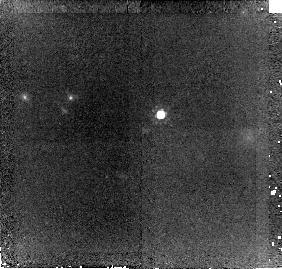
Target: SDSSJ144424.55+013457.0. Instrument: NICMOS/NIC2. Filter: F160W. Exposure: 43 min. Observation ID: n90211010

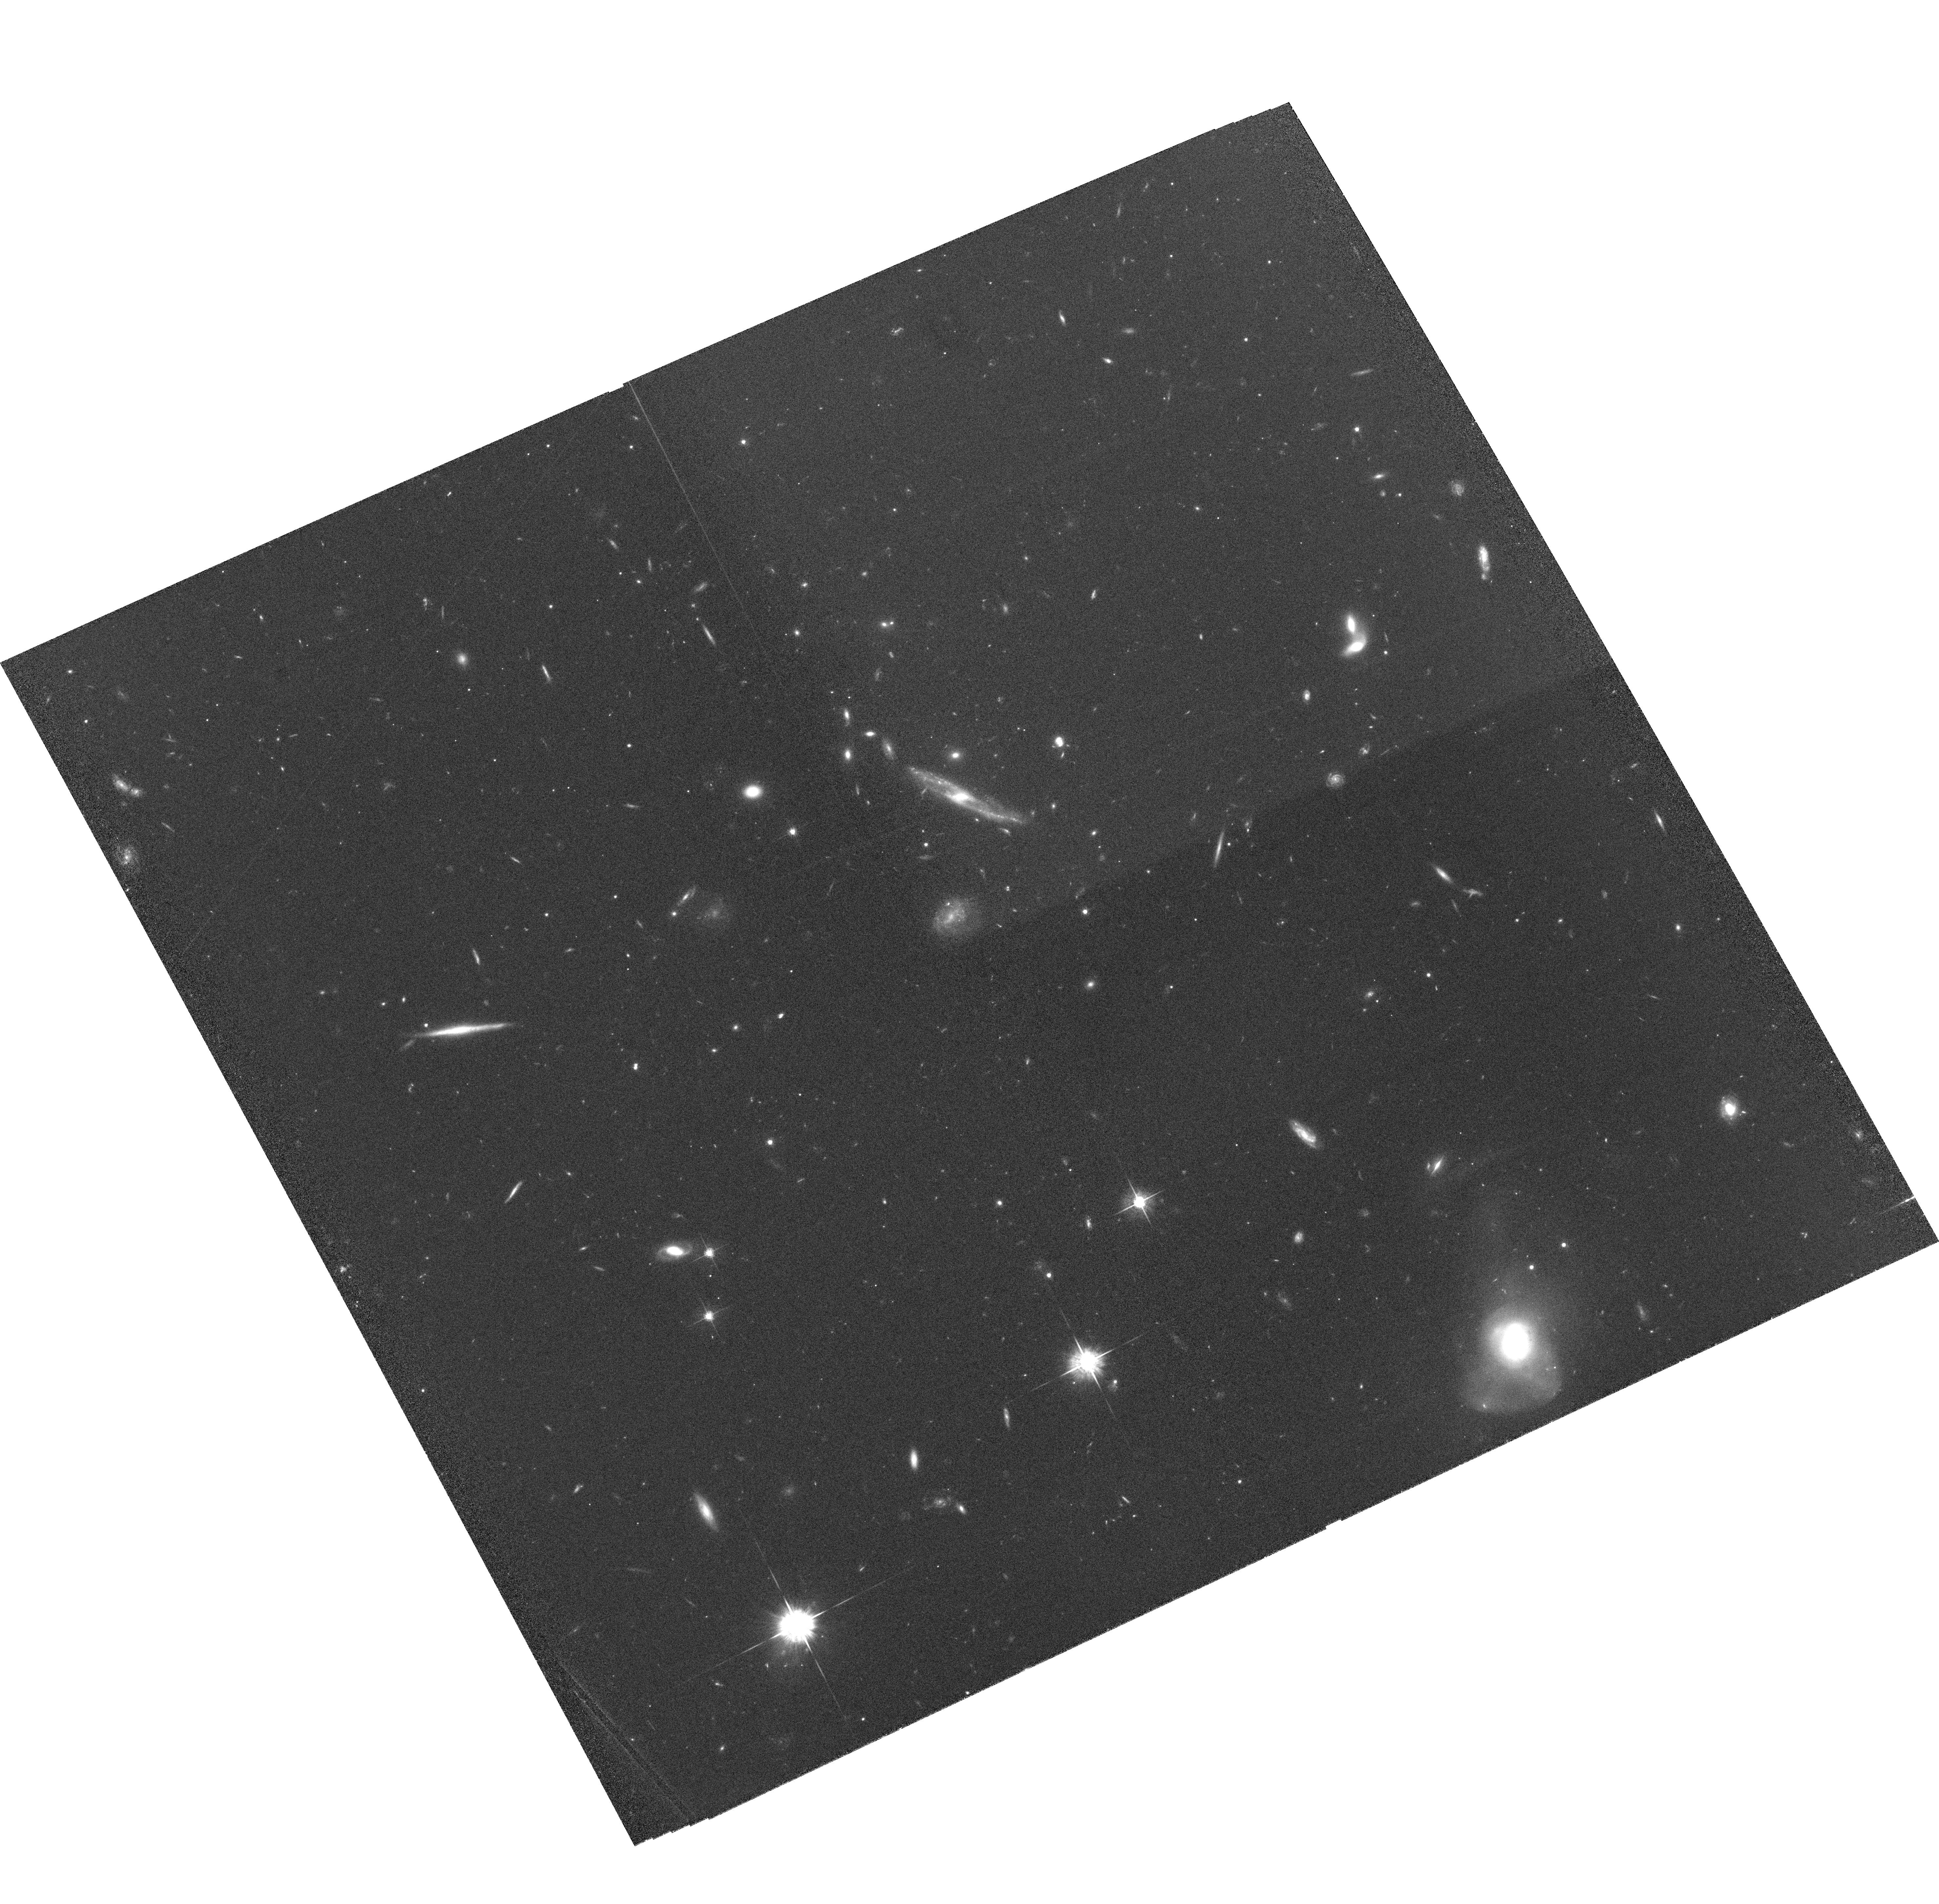
Target: SDSSJ143223.10-000116.4. Instrument: ACS/WFC. Filter: F625W. Exposure: 1.1 h. Observation ID: hst_10181_04_acs_wfc_f625w_j90204

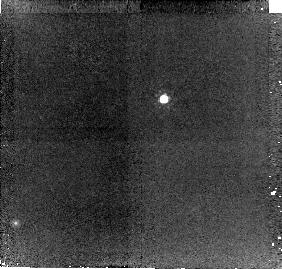
Target: SDSSJ024343.77-082109.9. Instrument: NICMOS/NIC2. Filter: F160W. Exposure: 43 min. Observation ID: n90207010

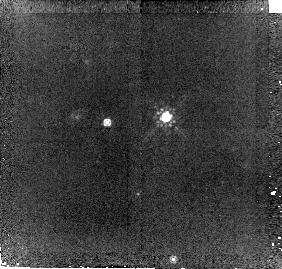
Target: SDSSJ155359.96+005641.3. Instrument: NICMOS/NIC2. Filter: F160W. Exposure: 43 min. Observation ID: n90212010

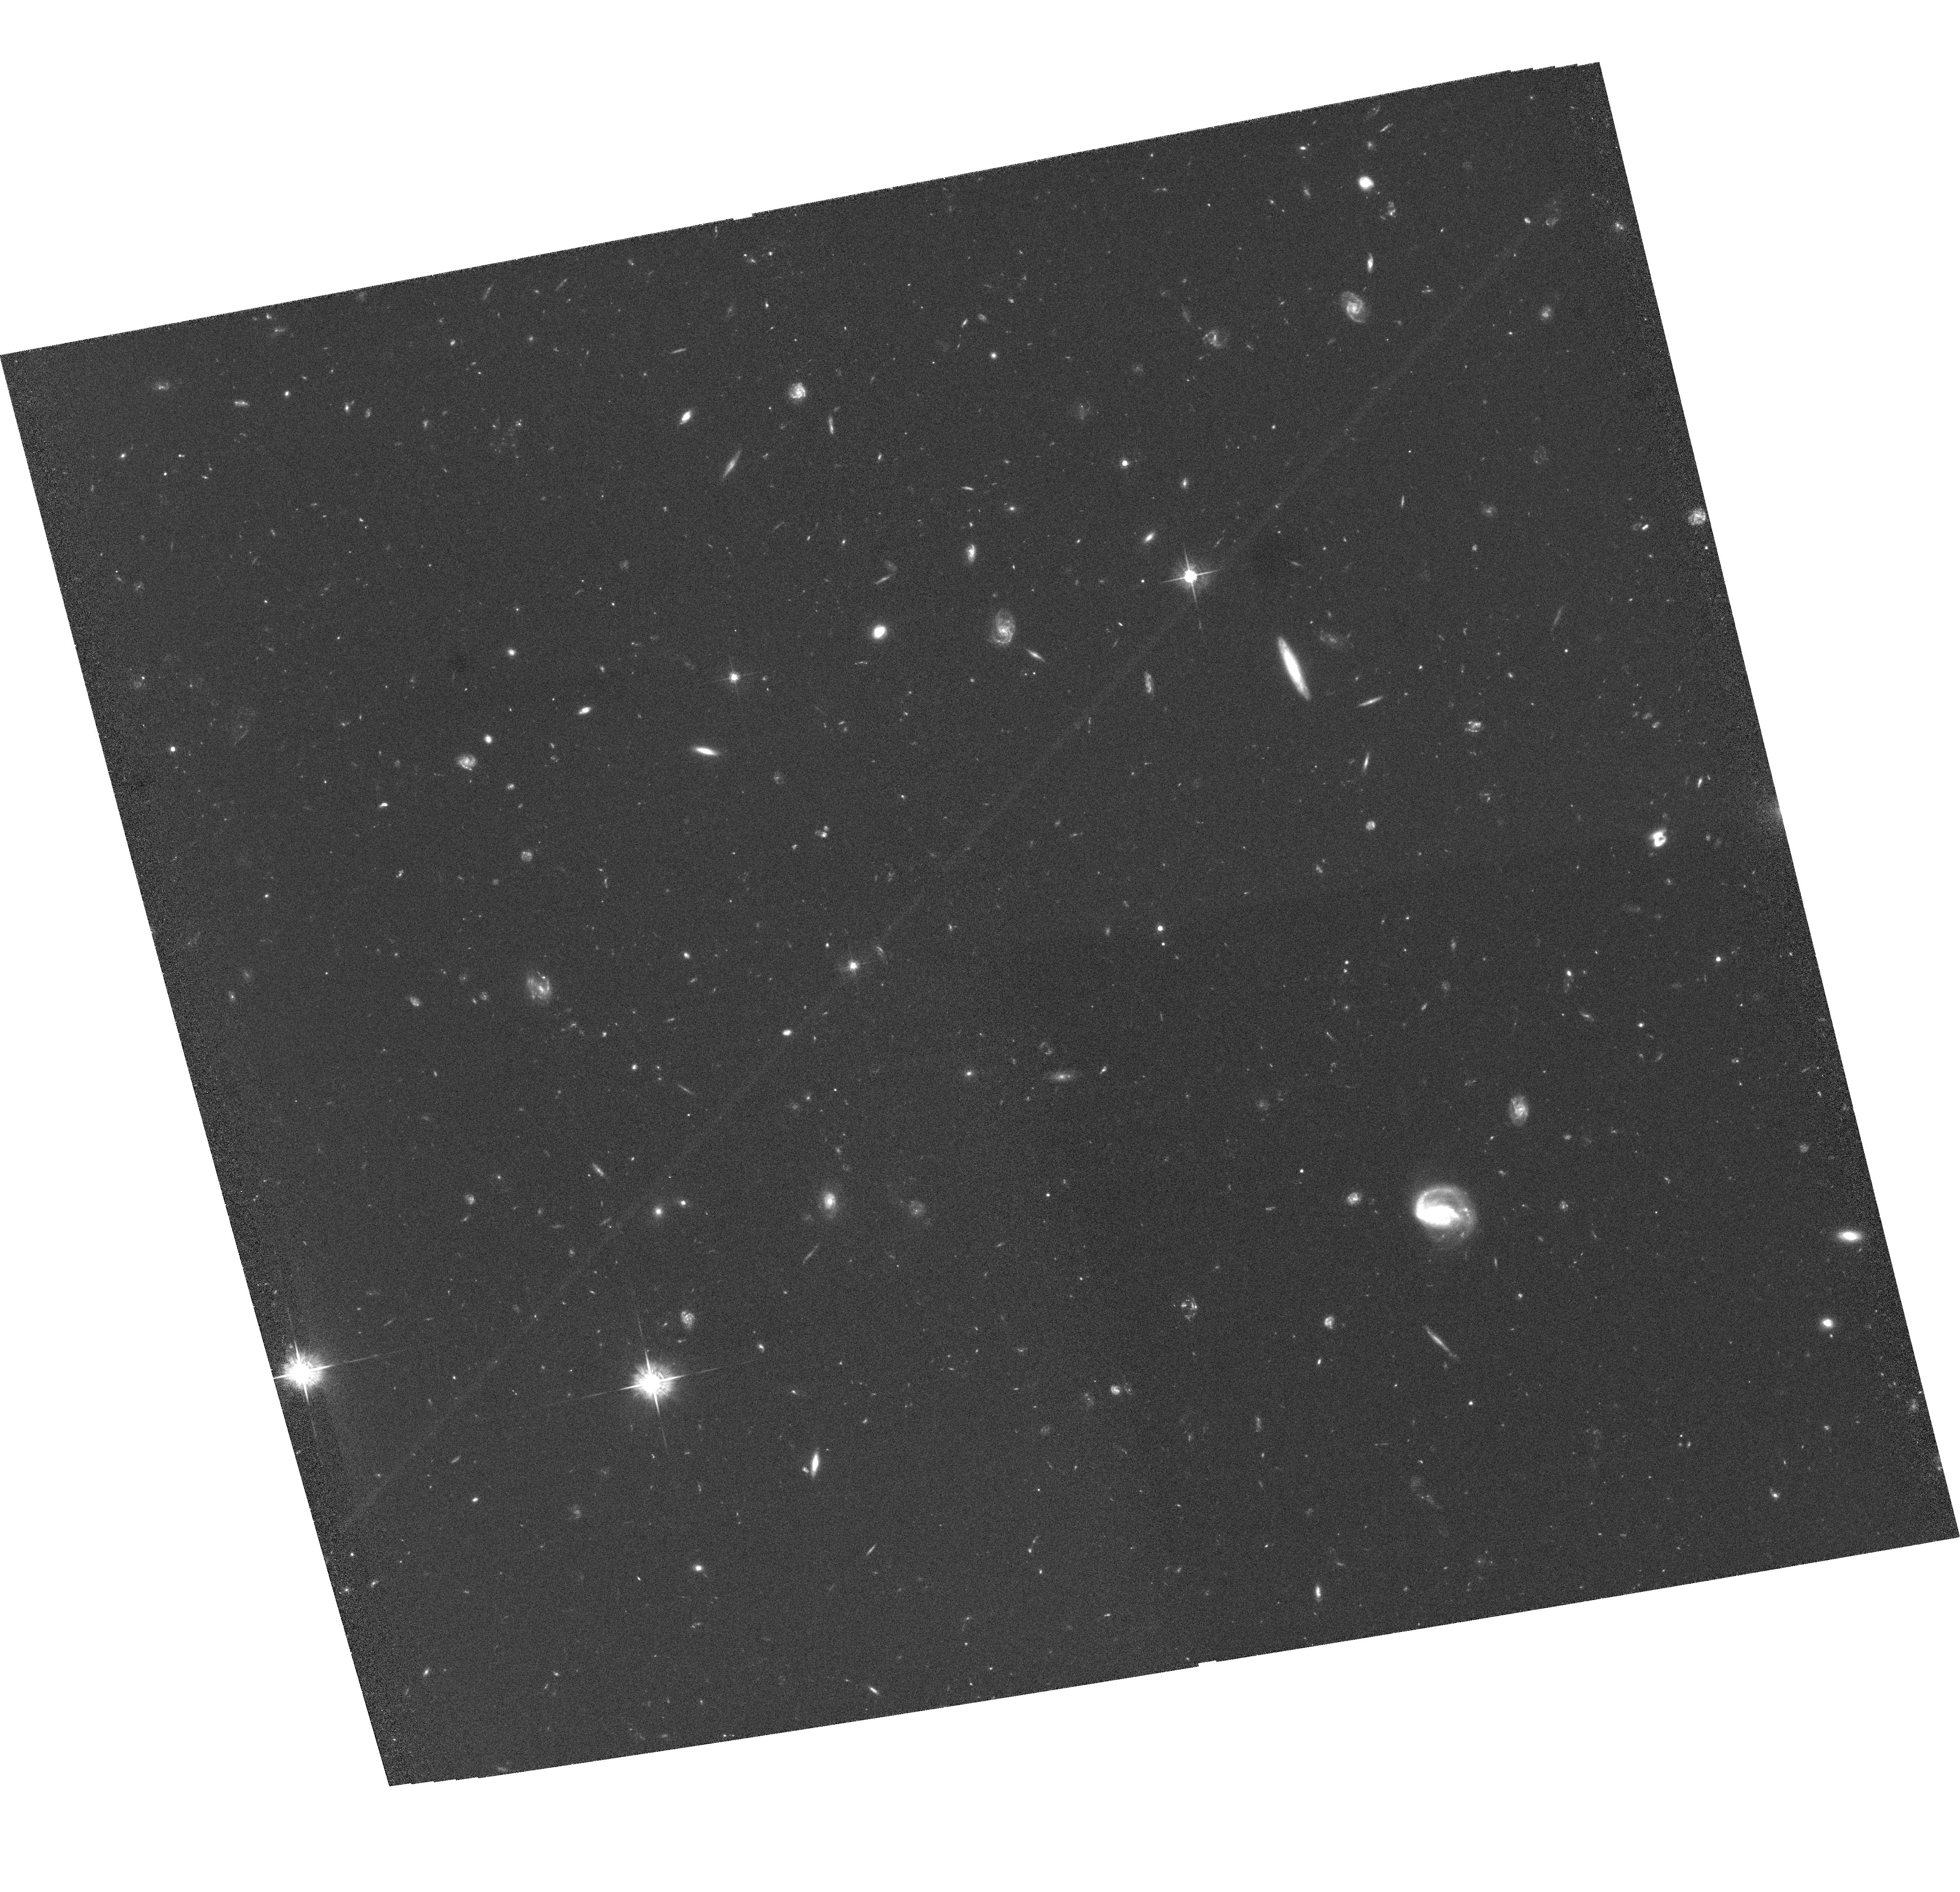
Target: SDSSJ134026.44+634433.2. Instrument: ACS/WFC. Filter: F625W. Exposure: 1.3 h. Observation ID: hst_10181_03_acs_wfc_f625w_j90203

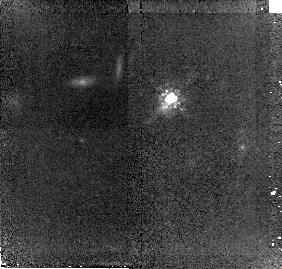
Target: SDSSJ114756.00-025023.5. Instrument: NICMOS/NIC2. Filter: F160W. Exposure: 43 min. Observation ID: n90208010

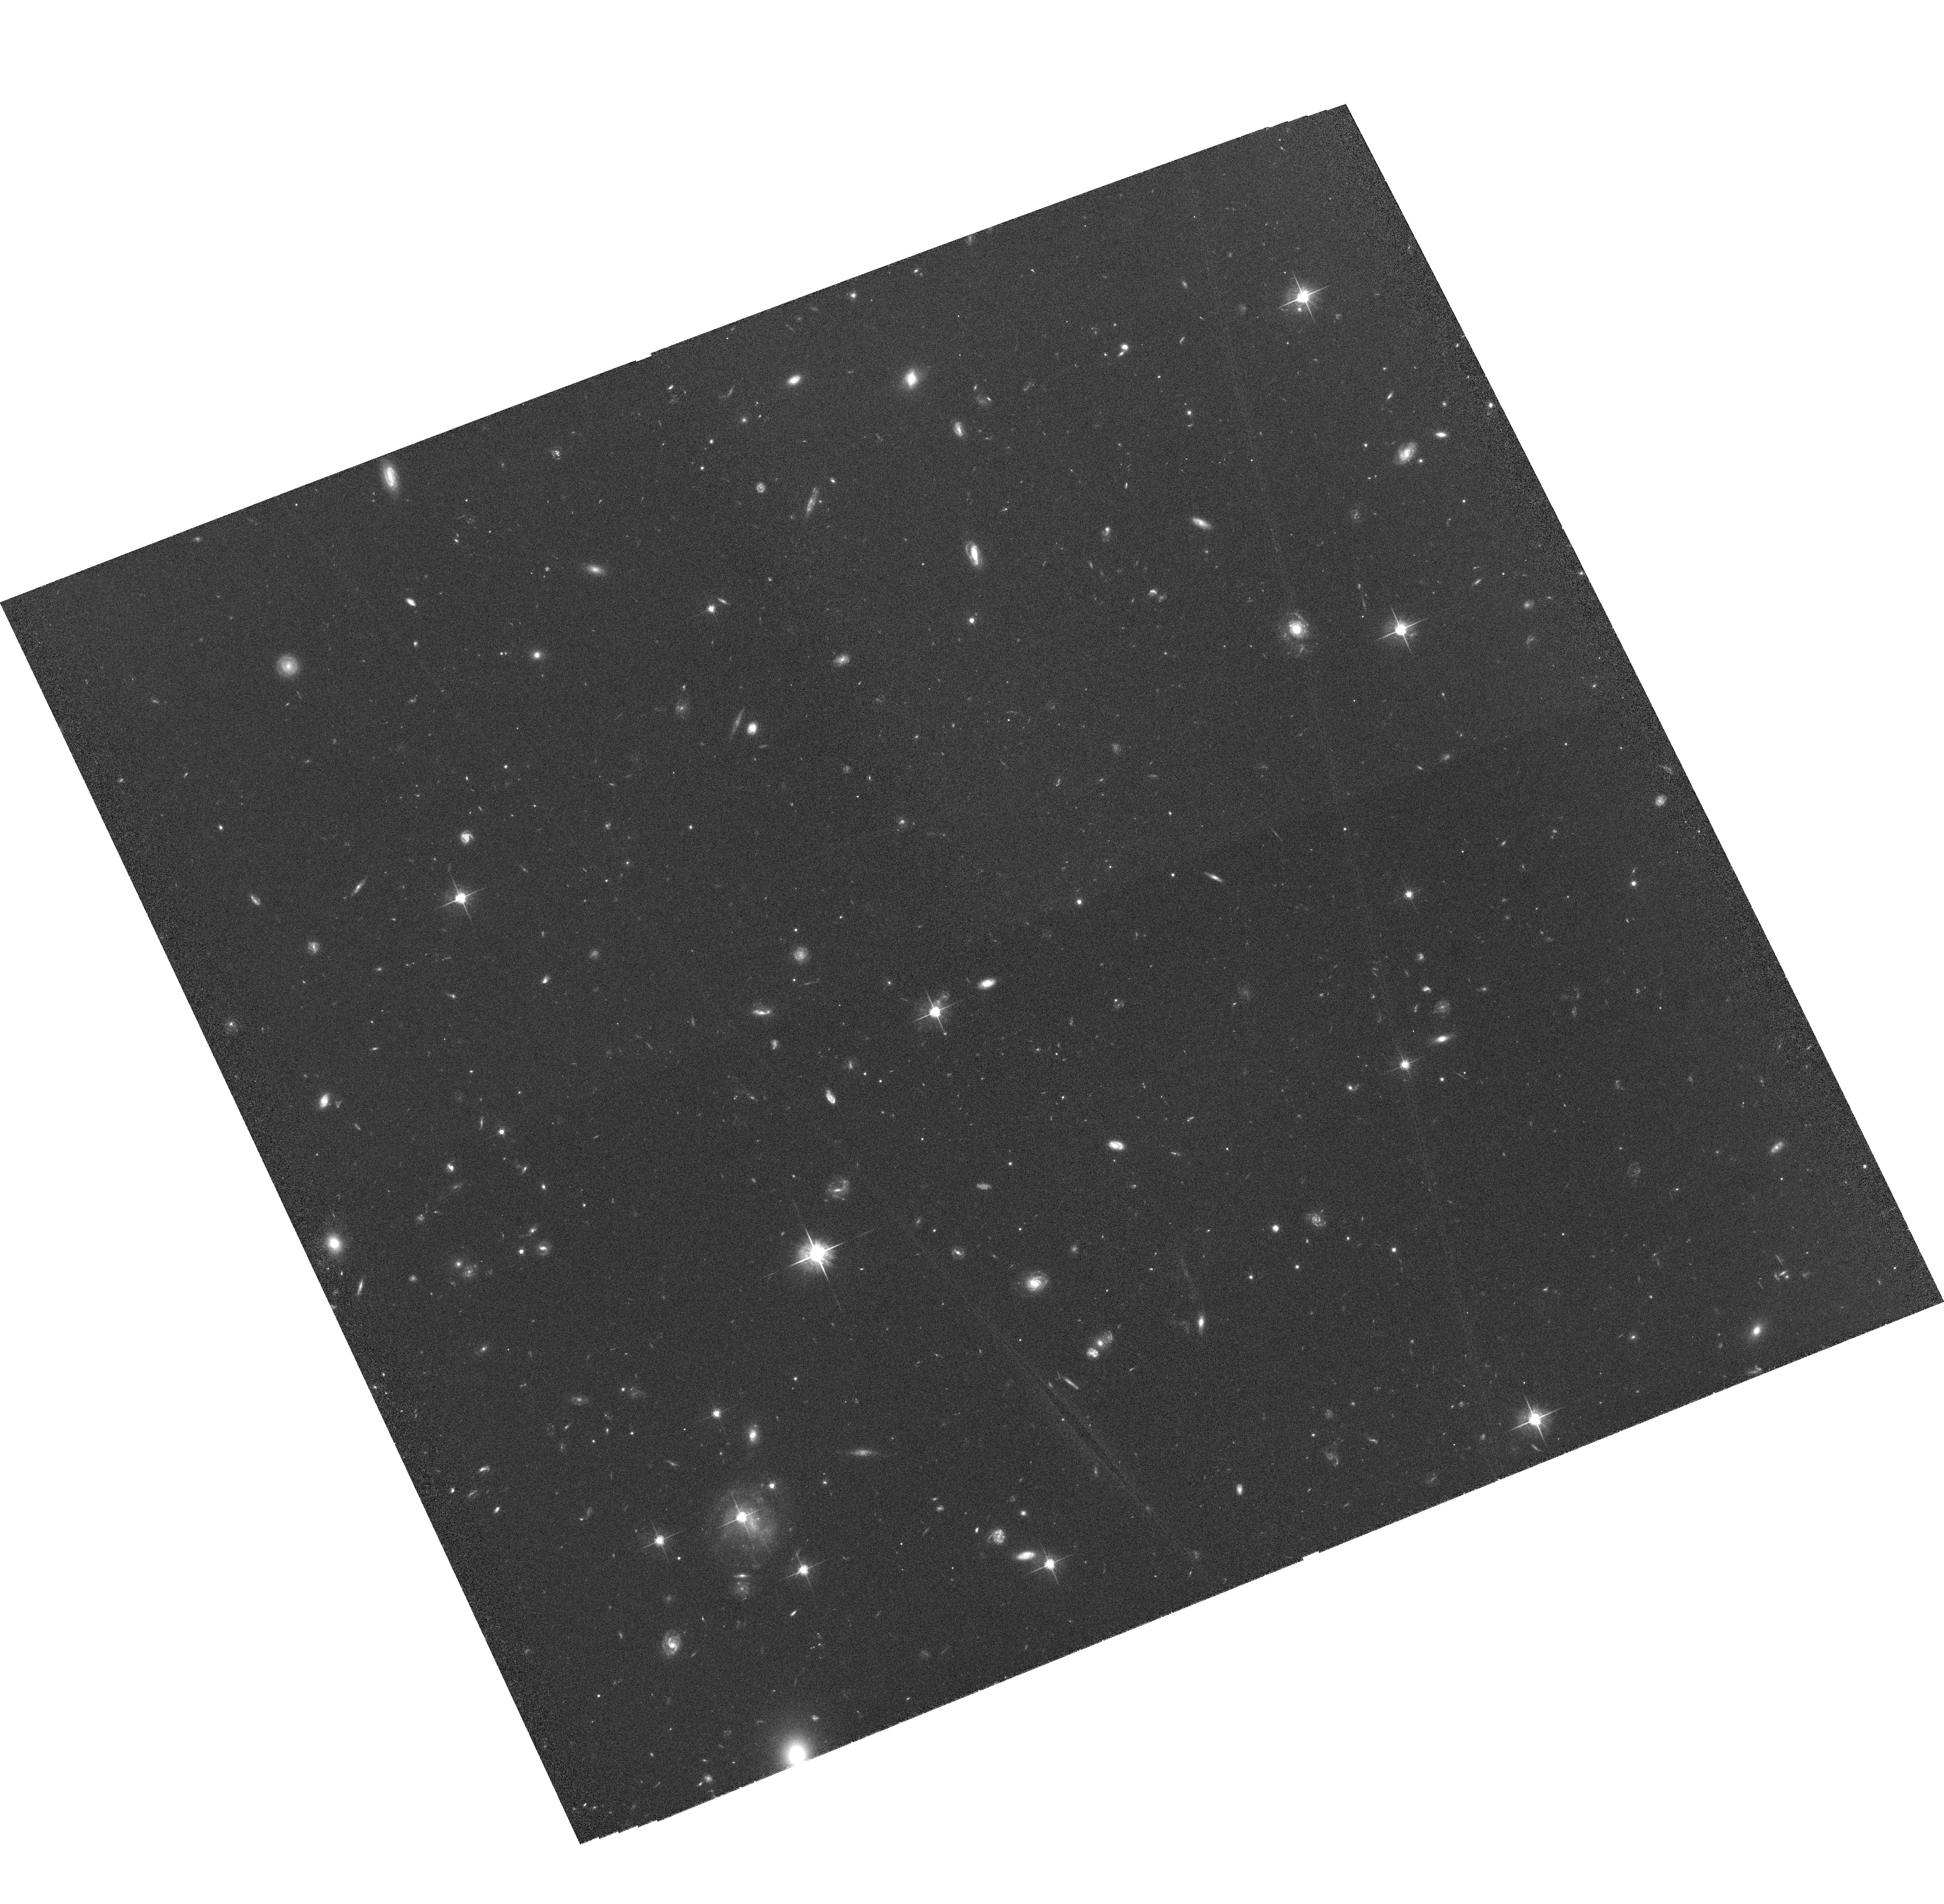
Target: SDSSJ144424.55+013457.0. Instrument: ACS/WFC. Filter: F625W. Exposure: 1.2 h. Observation ID: hst_10181_05_acs_wfc_f625w_j90205

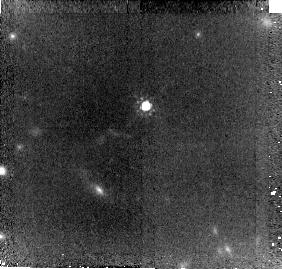
Target: SDSSJ143223.10-000116.4. Instrument: NICMOS/NIC2. Filter: F160W. Exposure: 43 min. Observation ID: n90210010

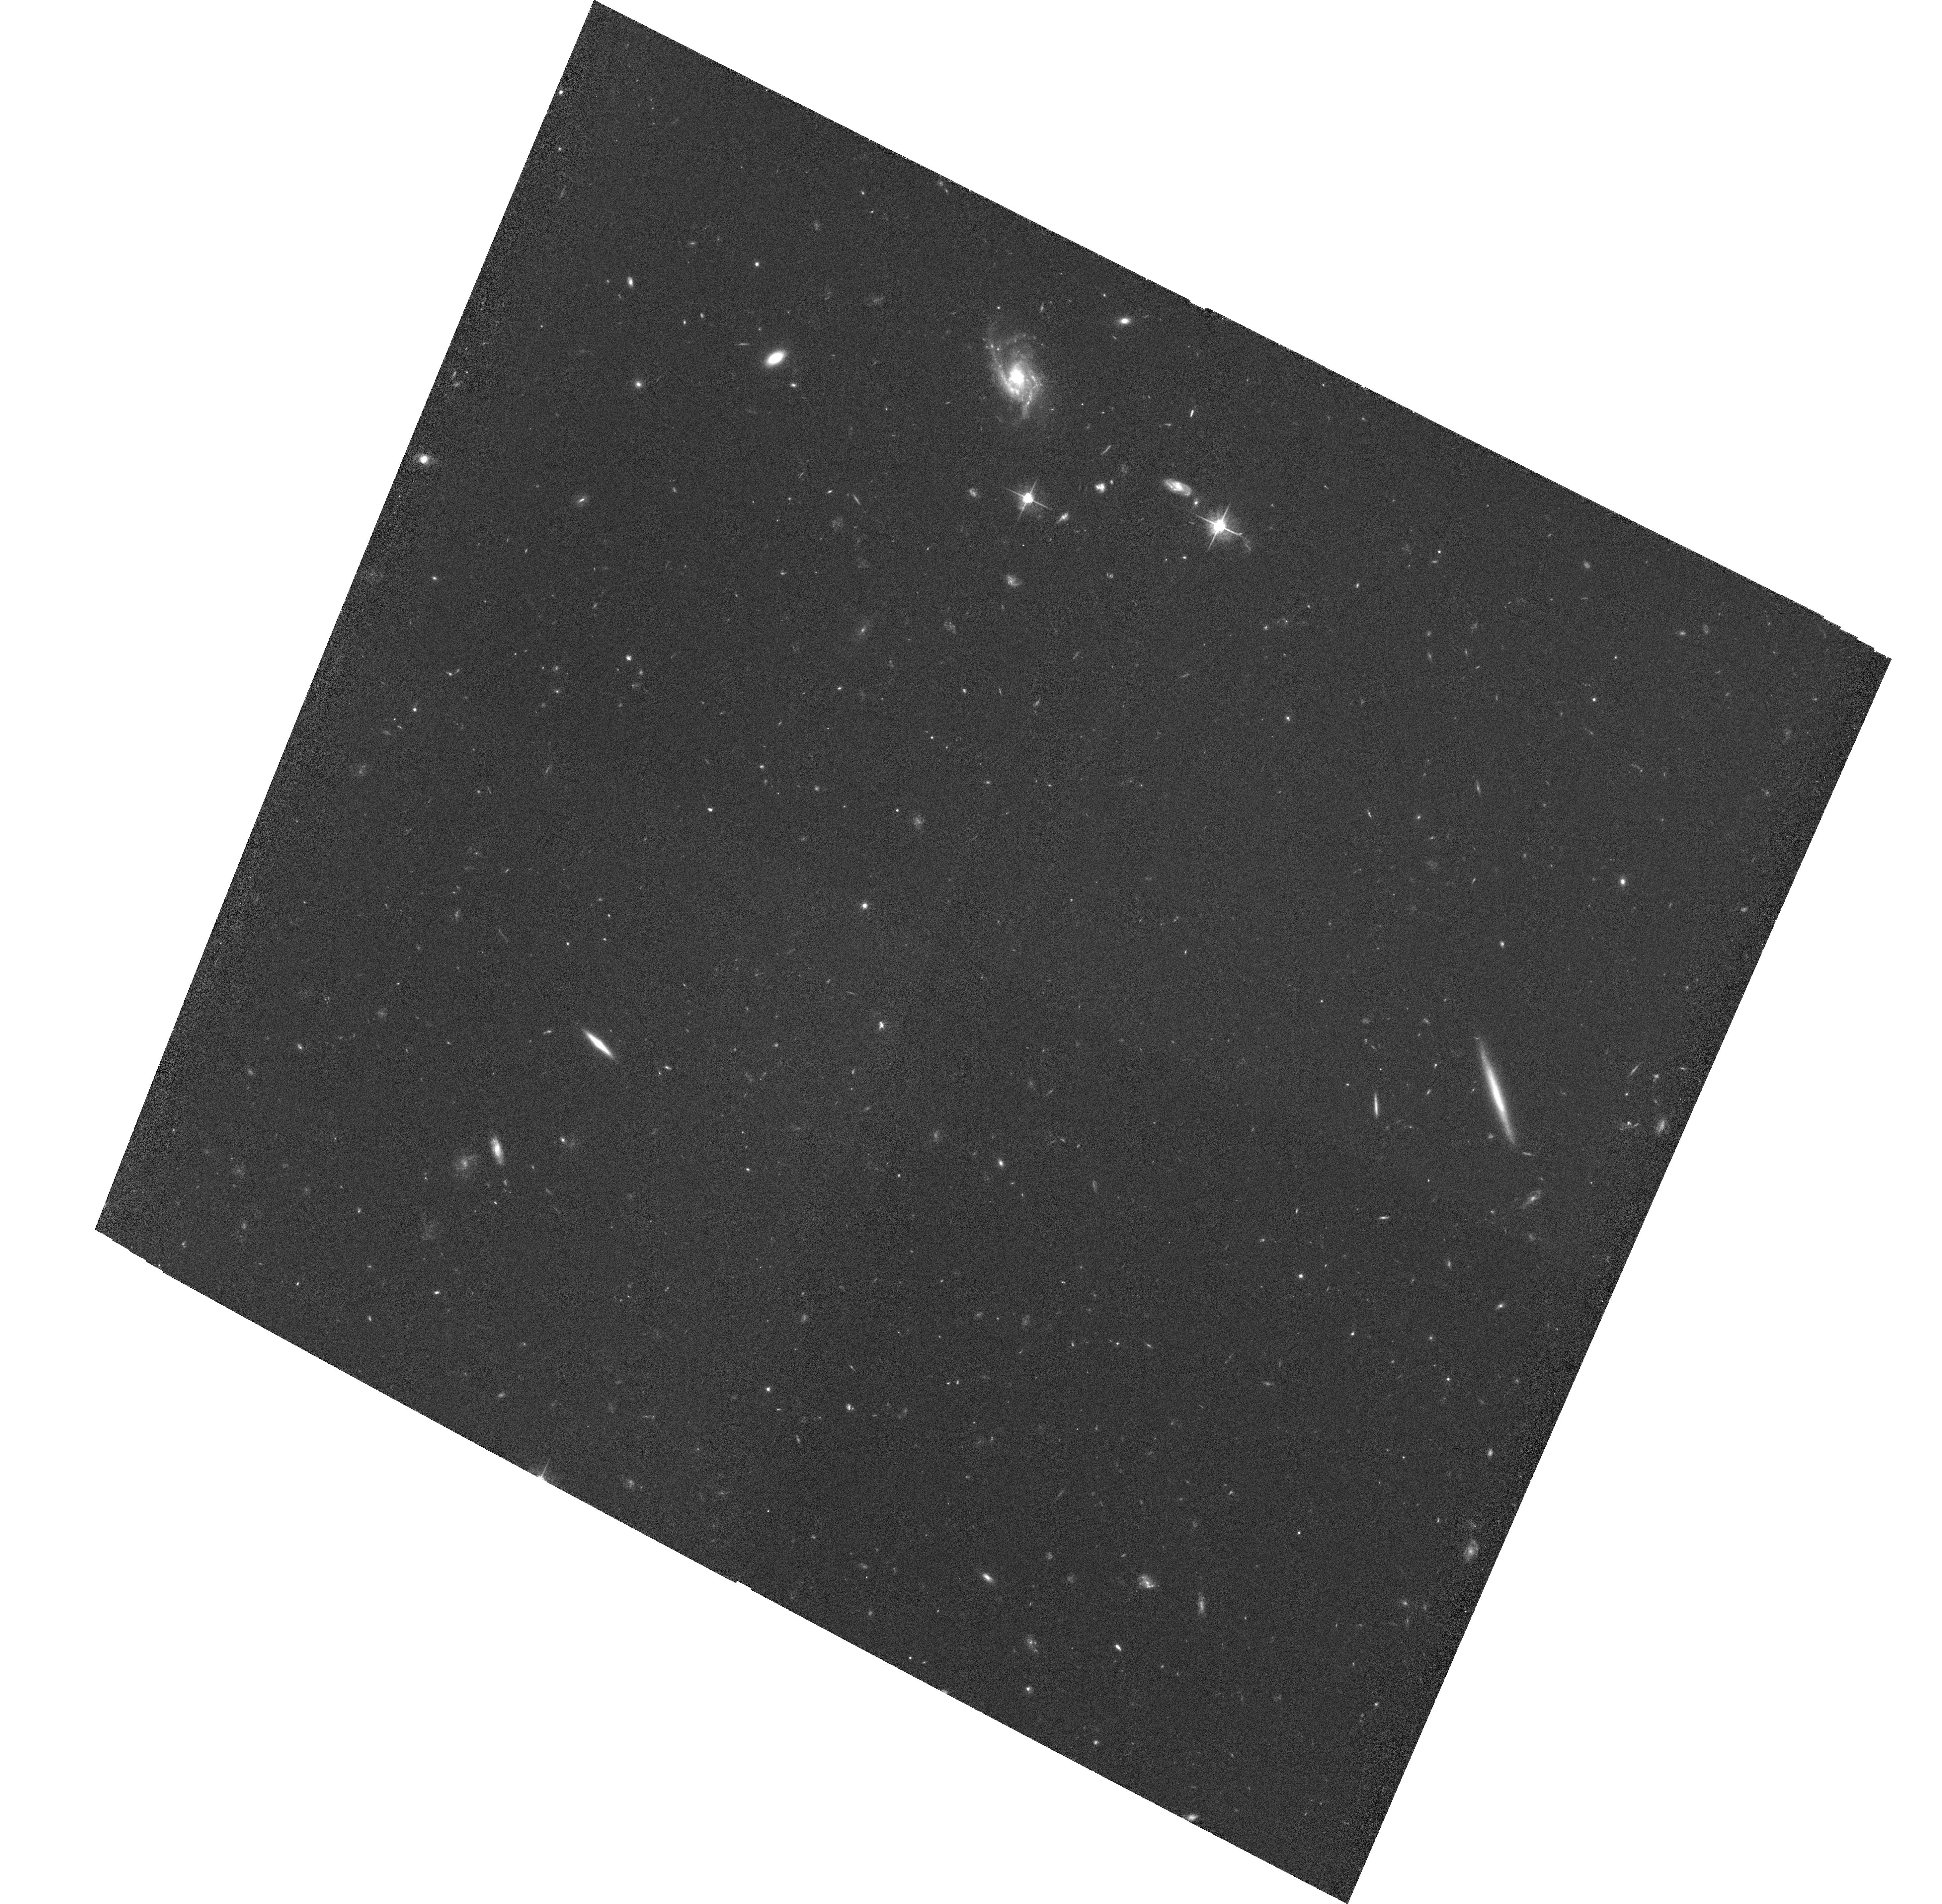
Target: SDSSJ024343.77-082109.9. Instrument: ACS/WFC. Filter: F625W. Exposure: 1.2 h. Observation ID: hst_10181_01_acs_wfc_f625w_j90201

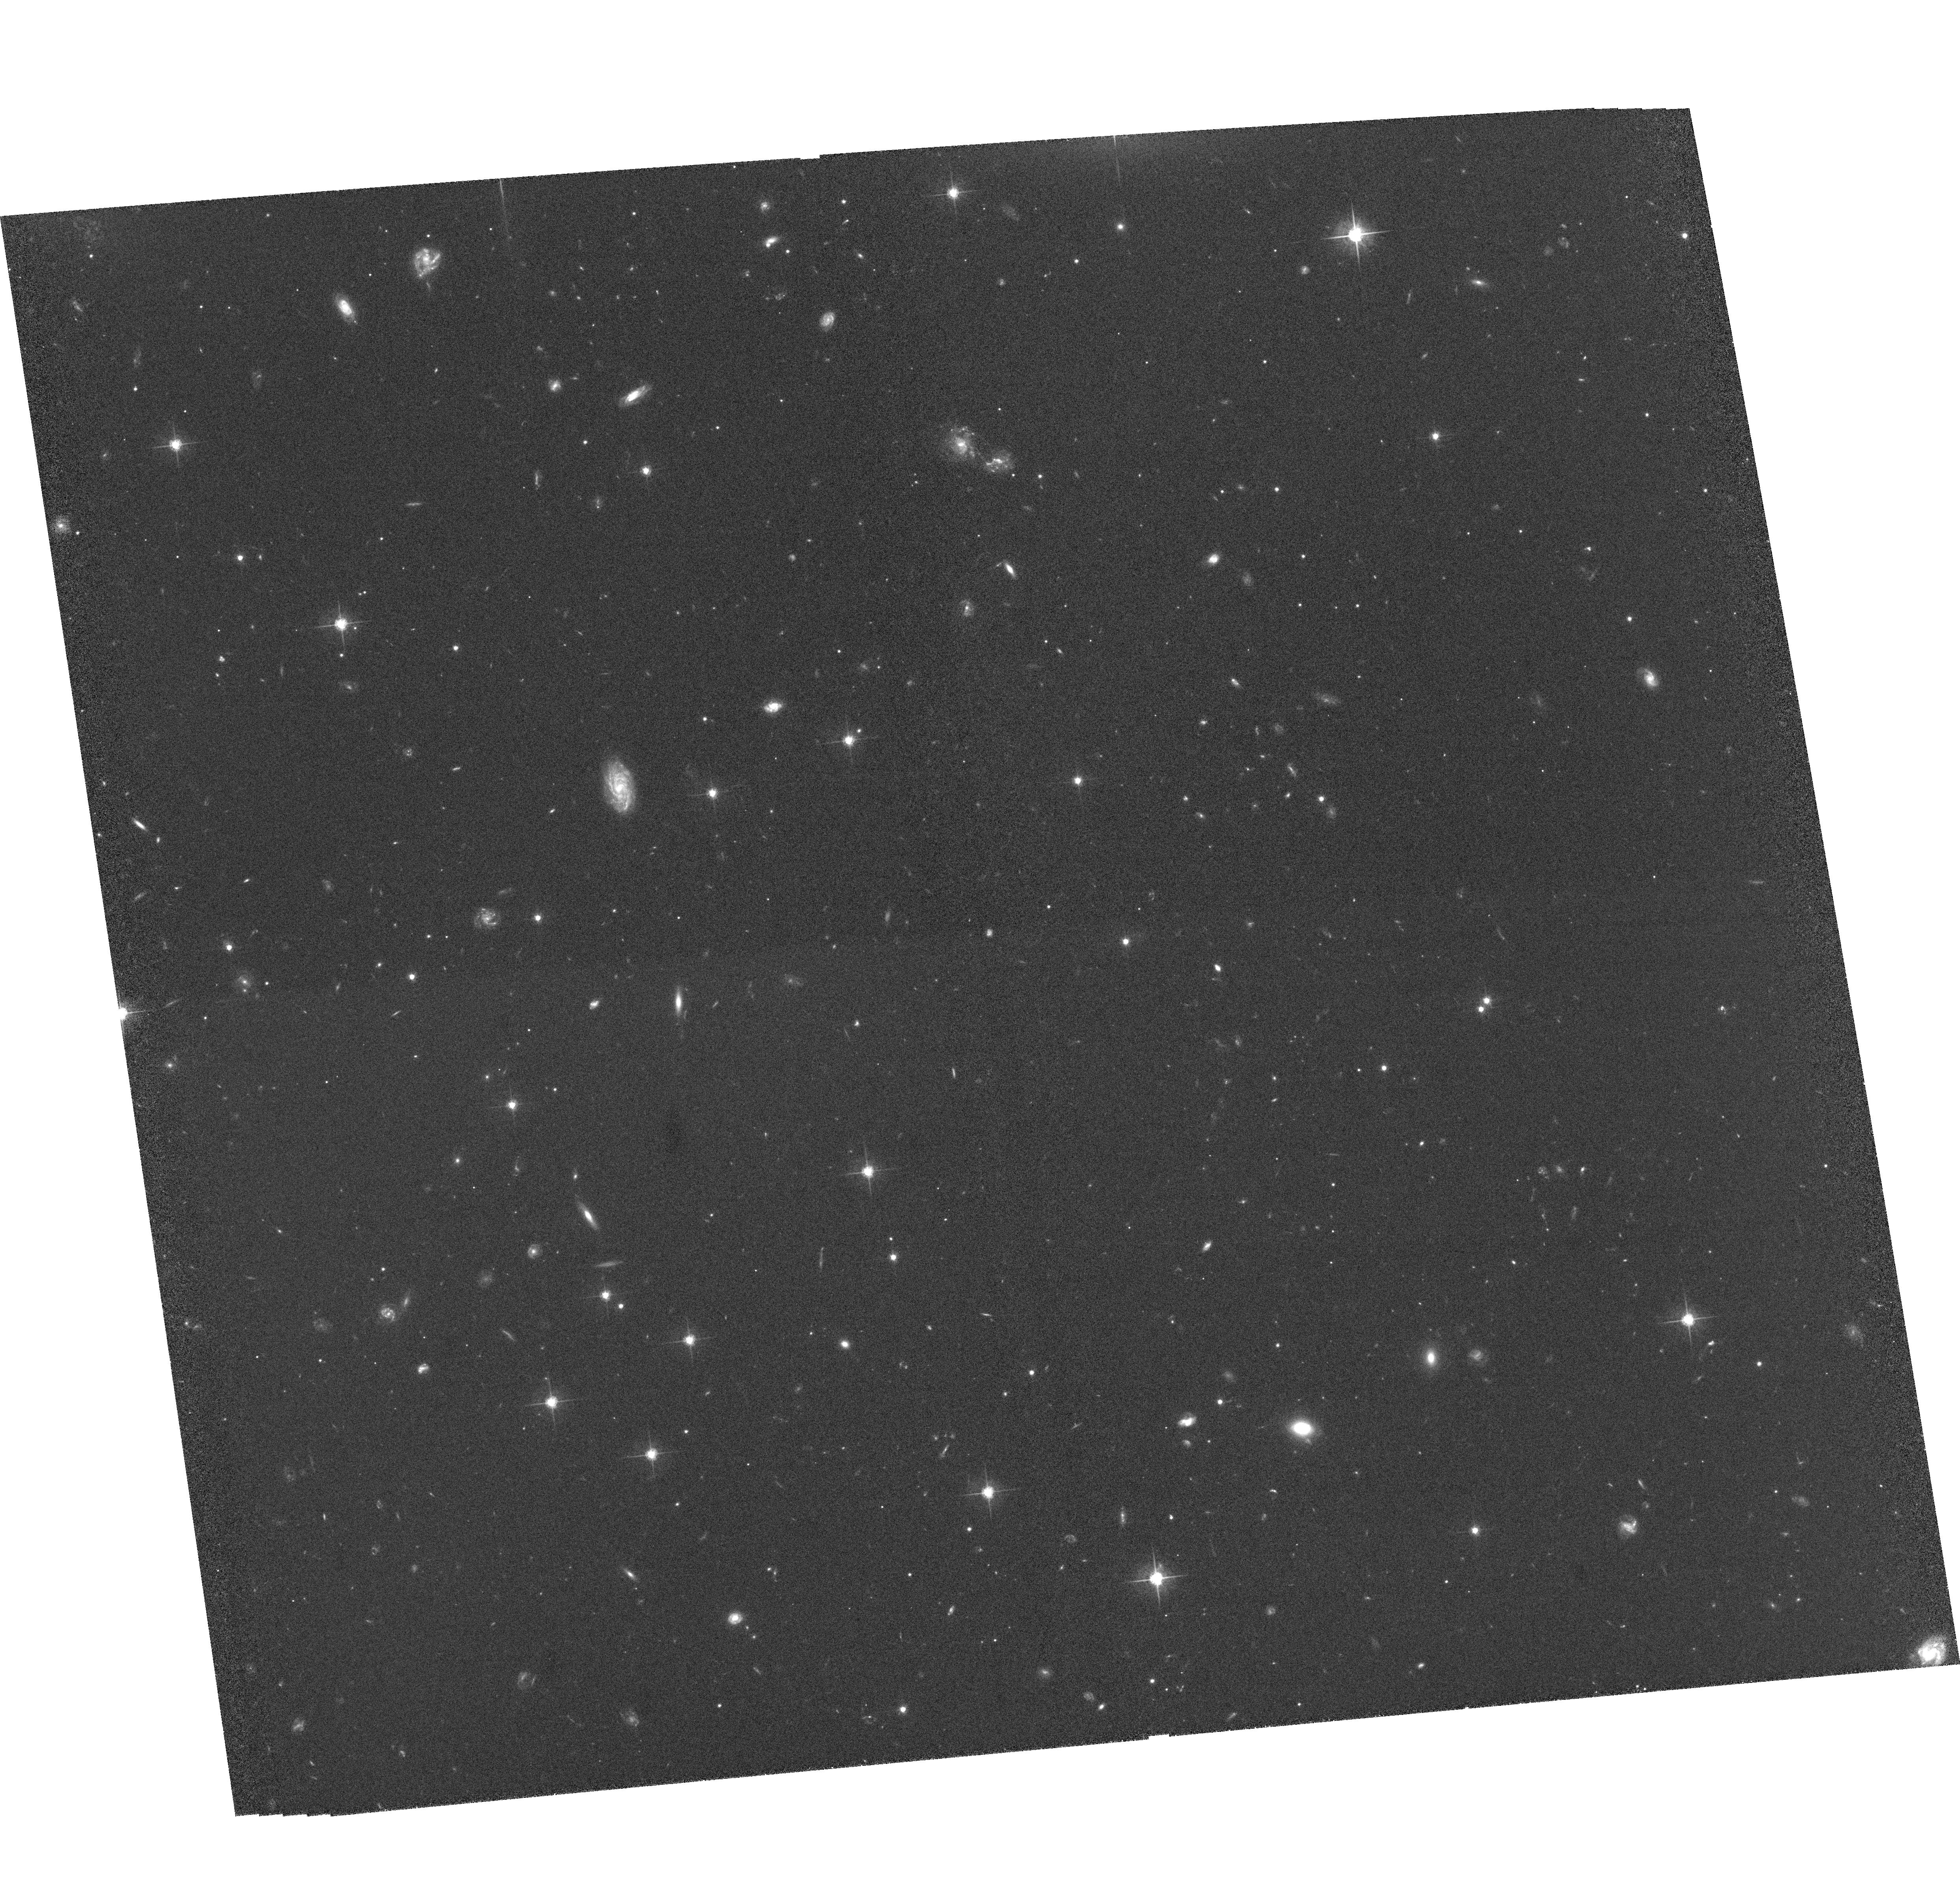
Target: SDSSJ155359.96+005641.3. Instrument: ACS/WFC. Filter: F625W. Exposure: 1.2 h. Observation ID: hst_10181_06_acs_wfc_f625w_j90206

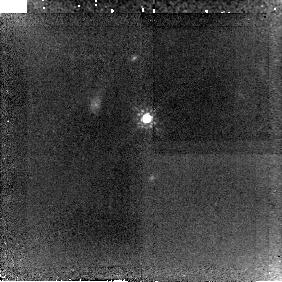
Target: SDSSJ134026.44+634433.2. Instrument: NICMOS/NIC2. Filter: F160W. Exposure: 45 min. Observation ID: n90209010

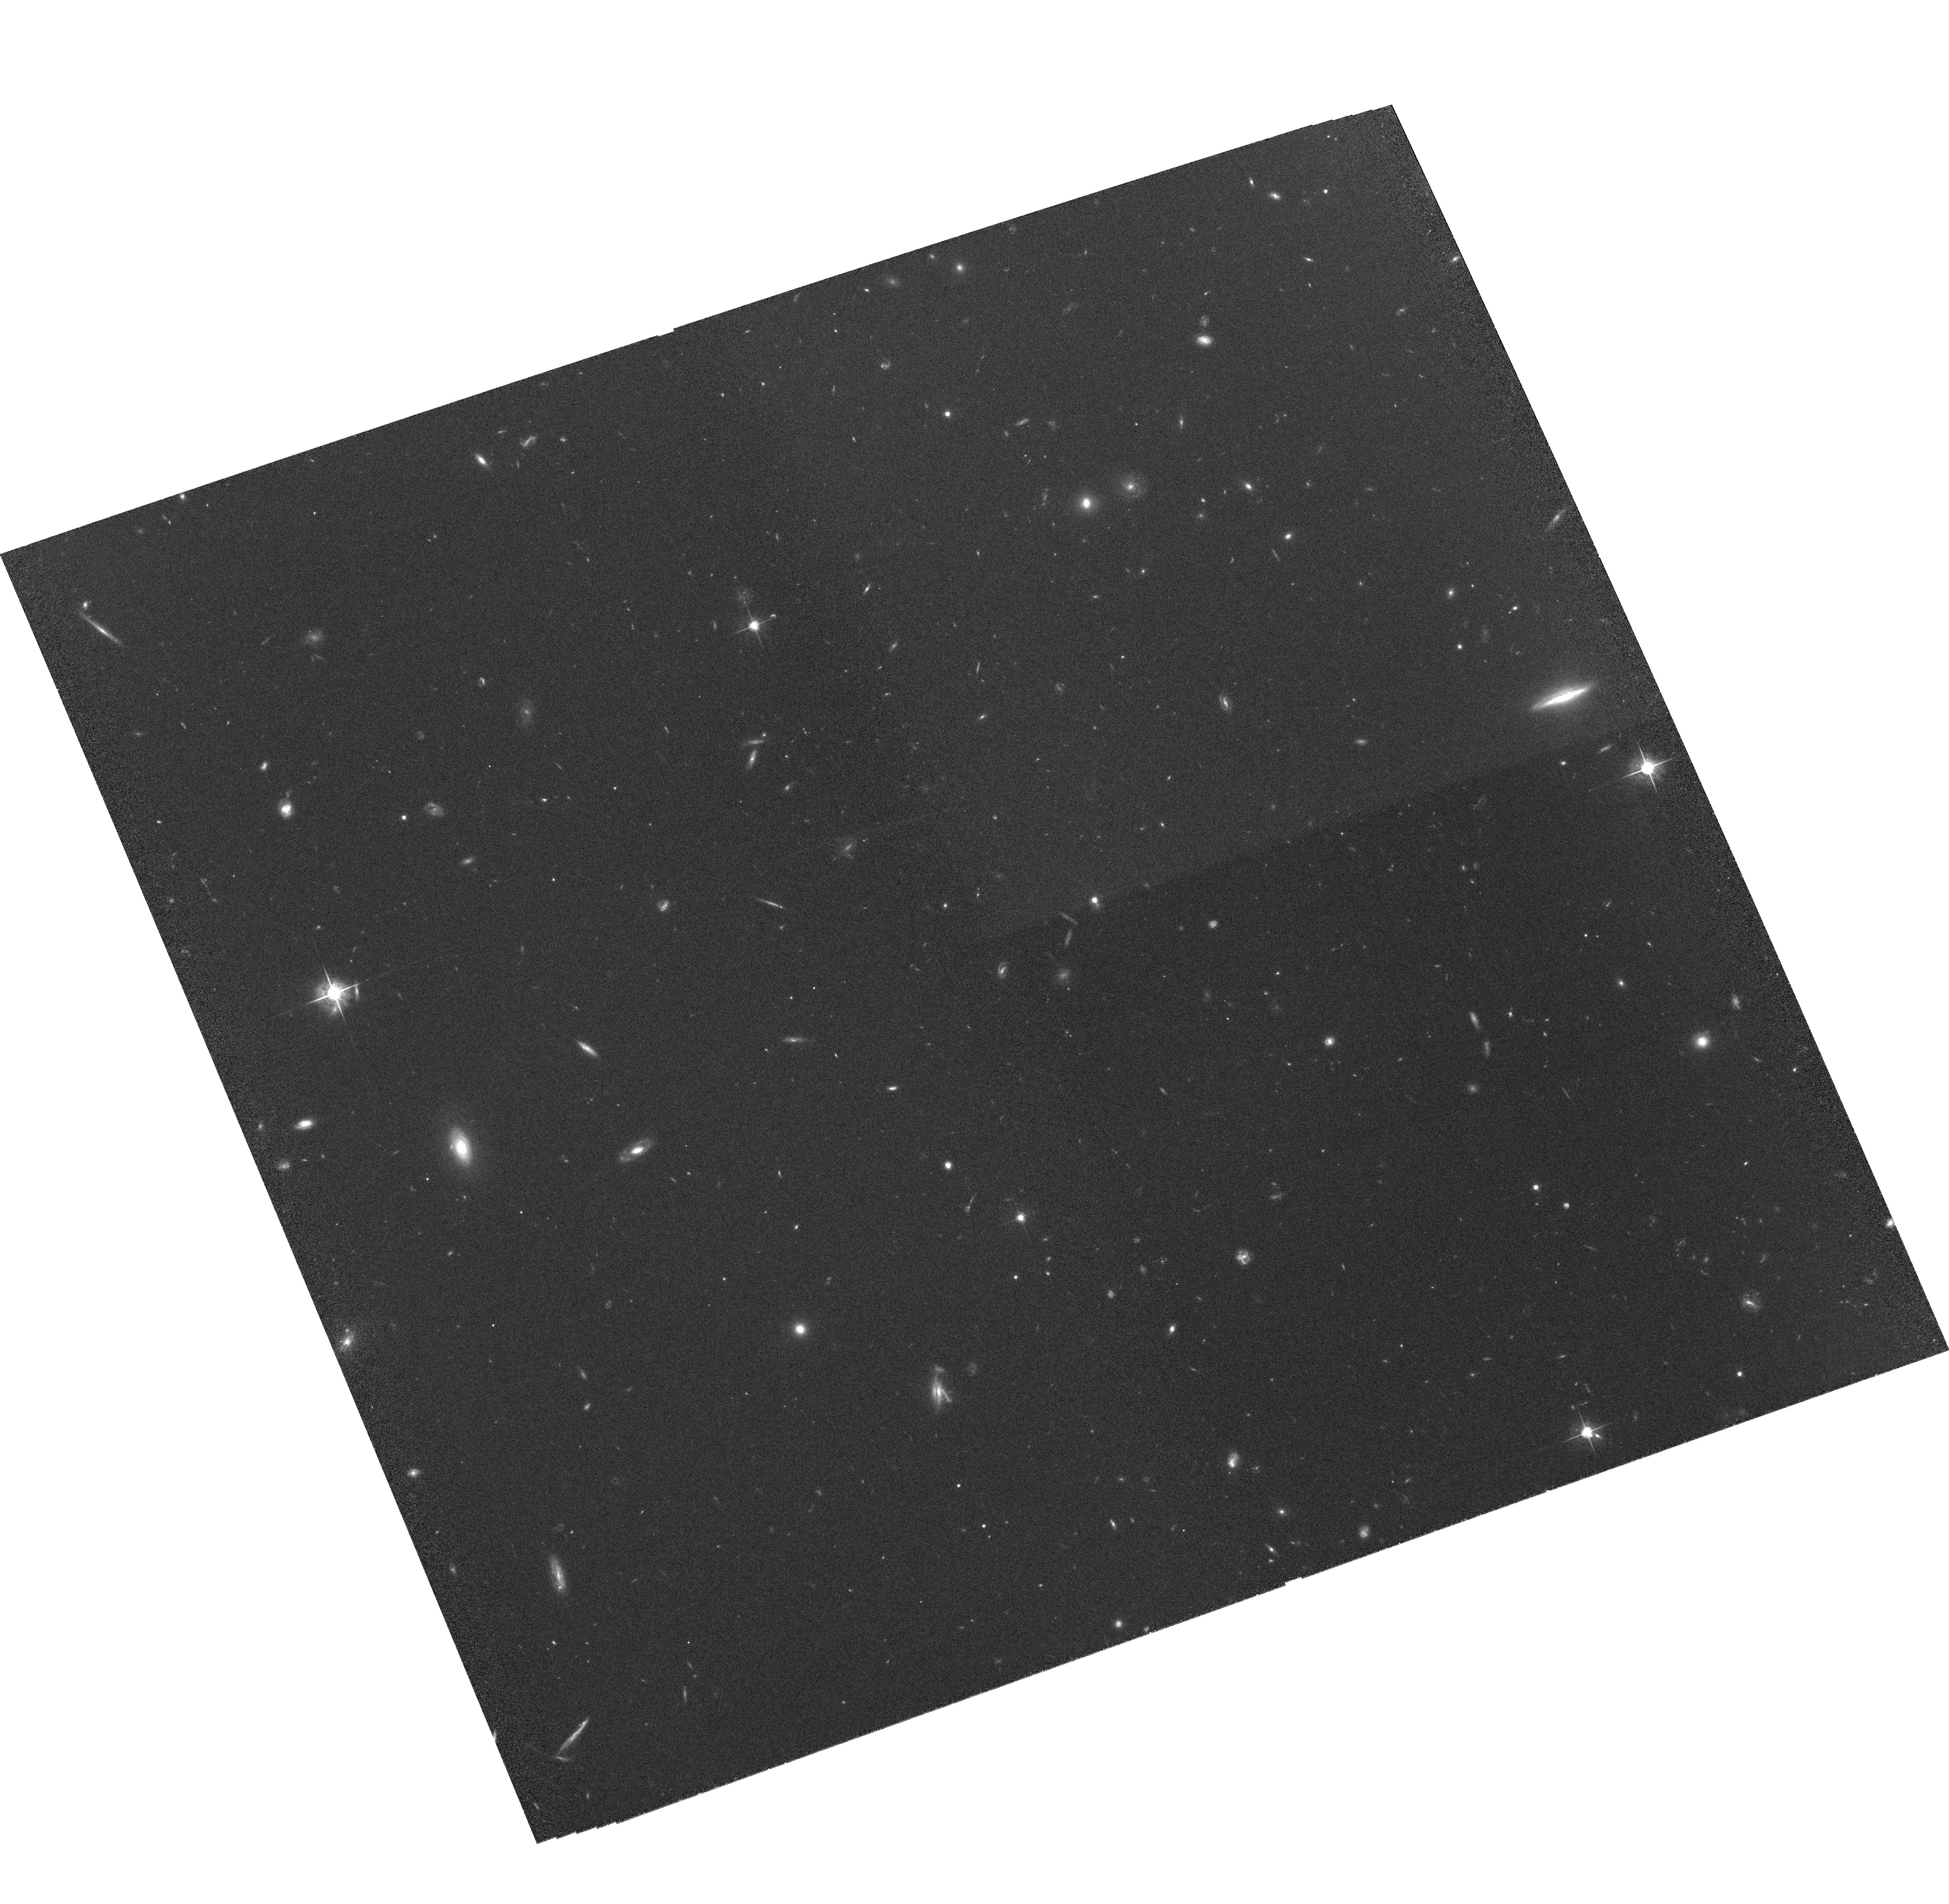
Target: SDSSJ114756.00-025023.5. Instrument: ACS/WFC. Filter: F625W. Exposure: 1.2 h. Observation ID: hst_10181_02_acs_wfc_f625w_j90202

ACS/NICMOS Imaging of Bright Lyman Break Galaxy Candidates from SDSS (PI: Bentz, Misty C.)

The recent surprising discovery of six unusually bright (r~20 mag) Lyman break galaxy (LBG) candidates with z=2.45-2.80 in the Sloan Digital Sky Survey (SDSS) raises a number of questions that only HST can address. Specifically, what is the true nature of these objects, and what role if any is played by gravitational lensing? We propose to use the superior resolution and sensitivity of ACS and NICMOS to obtain deep images of these objects and their environments. Compared to SDSS images, HST will allow us to determine their morphologies (extended, point-source, or lensed), the appearance of their environments (rich or poor), and to detect any faint foreground groups or clusters that might be responsible for lensing these objects. All outcomes would be intruiging. If the objects are lensed, it increases from 1 (MS1512-cB58) to 7 the number of normal LBGs bright enough to study individually. If they are instead unlensed point sources, they will represent a new class of previously unidentified absorption-line quasars. Finally, if they are unlensed and extended star-forming galaxies, they are at least 4mag brighter than L_* LBGs, thus making them the most luminous star-forming objects yet seen, representing a heretofore unknown extreme population of objects.